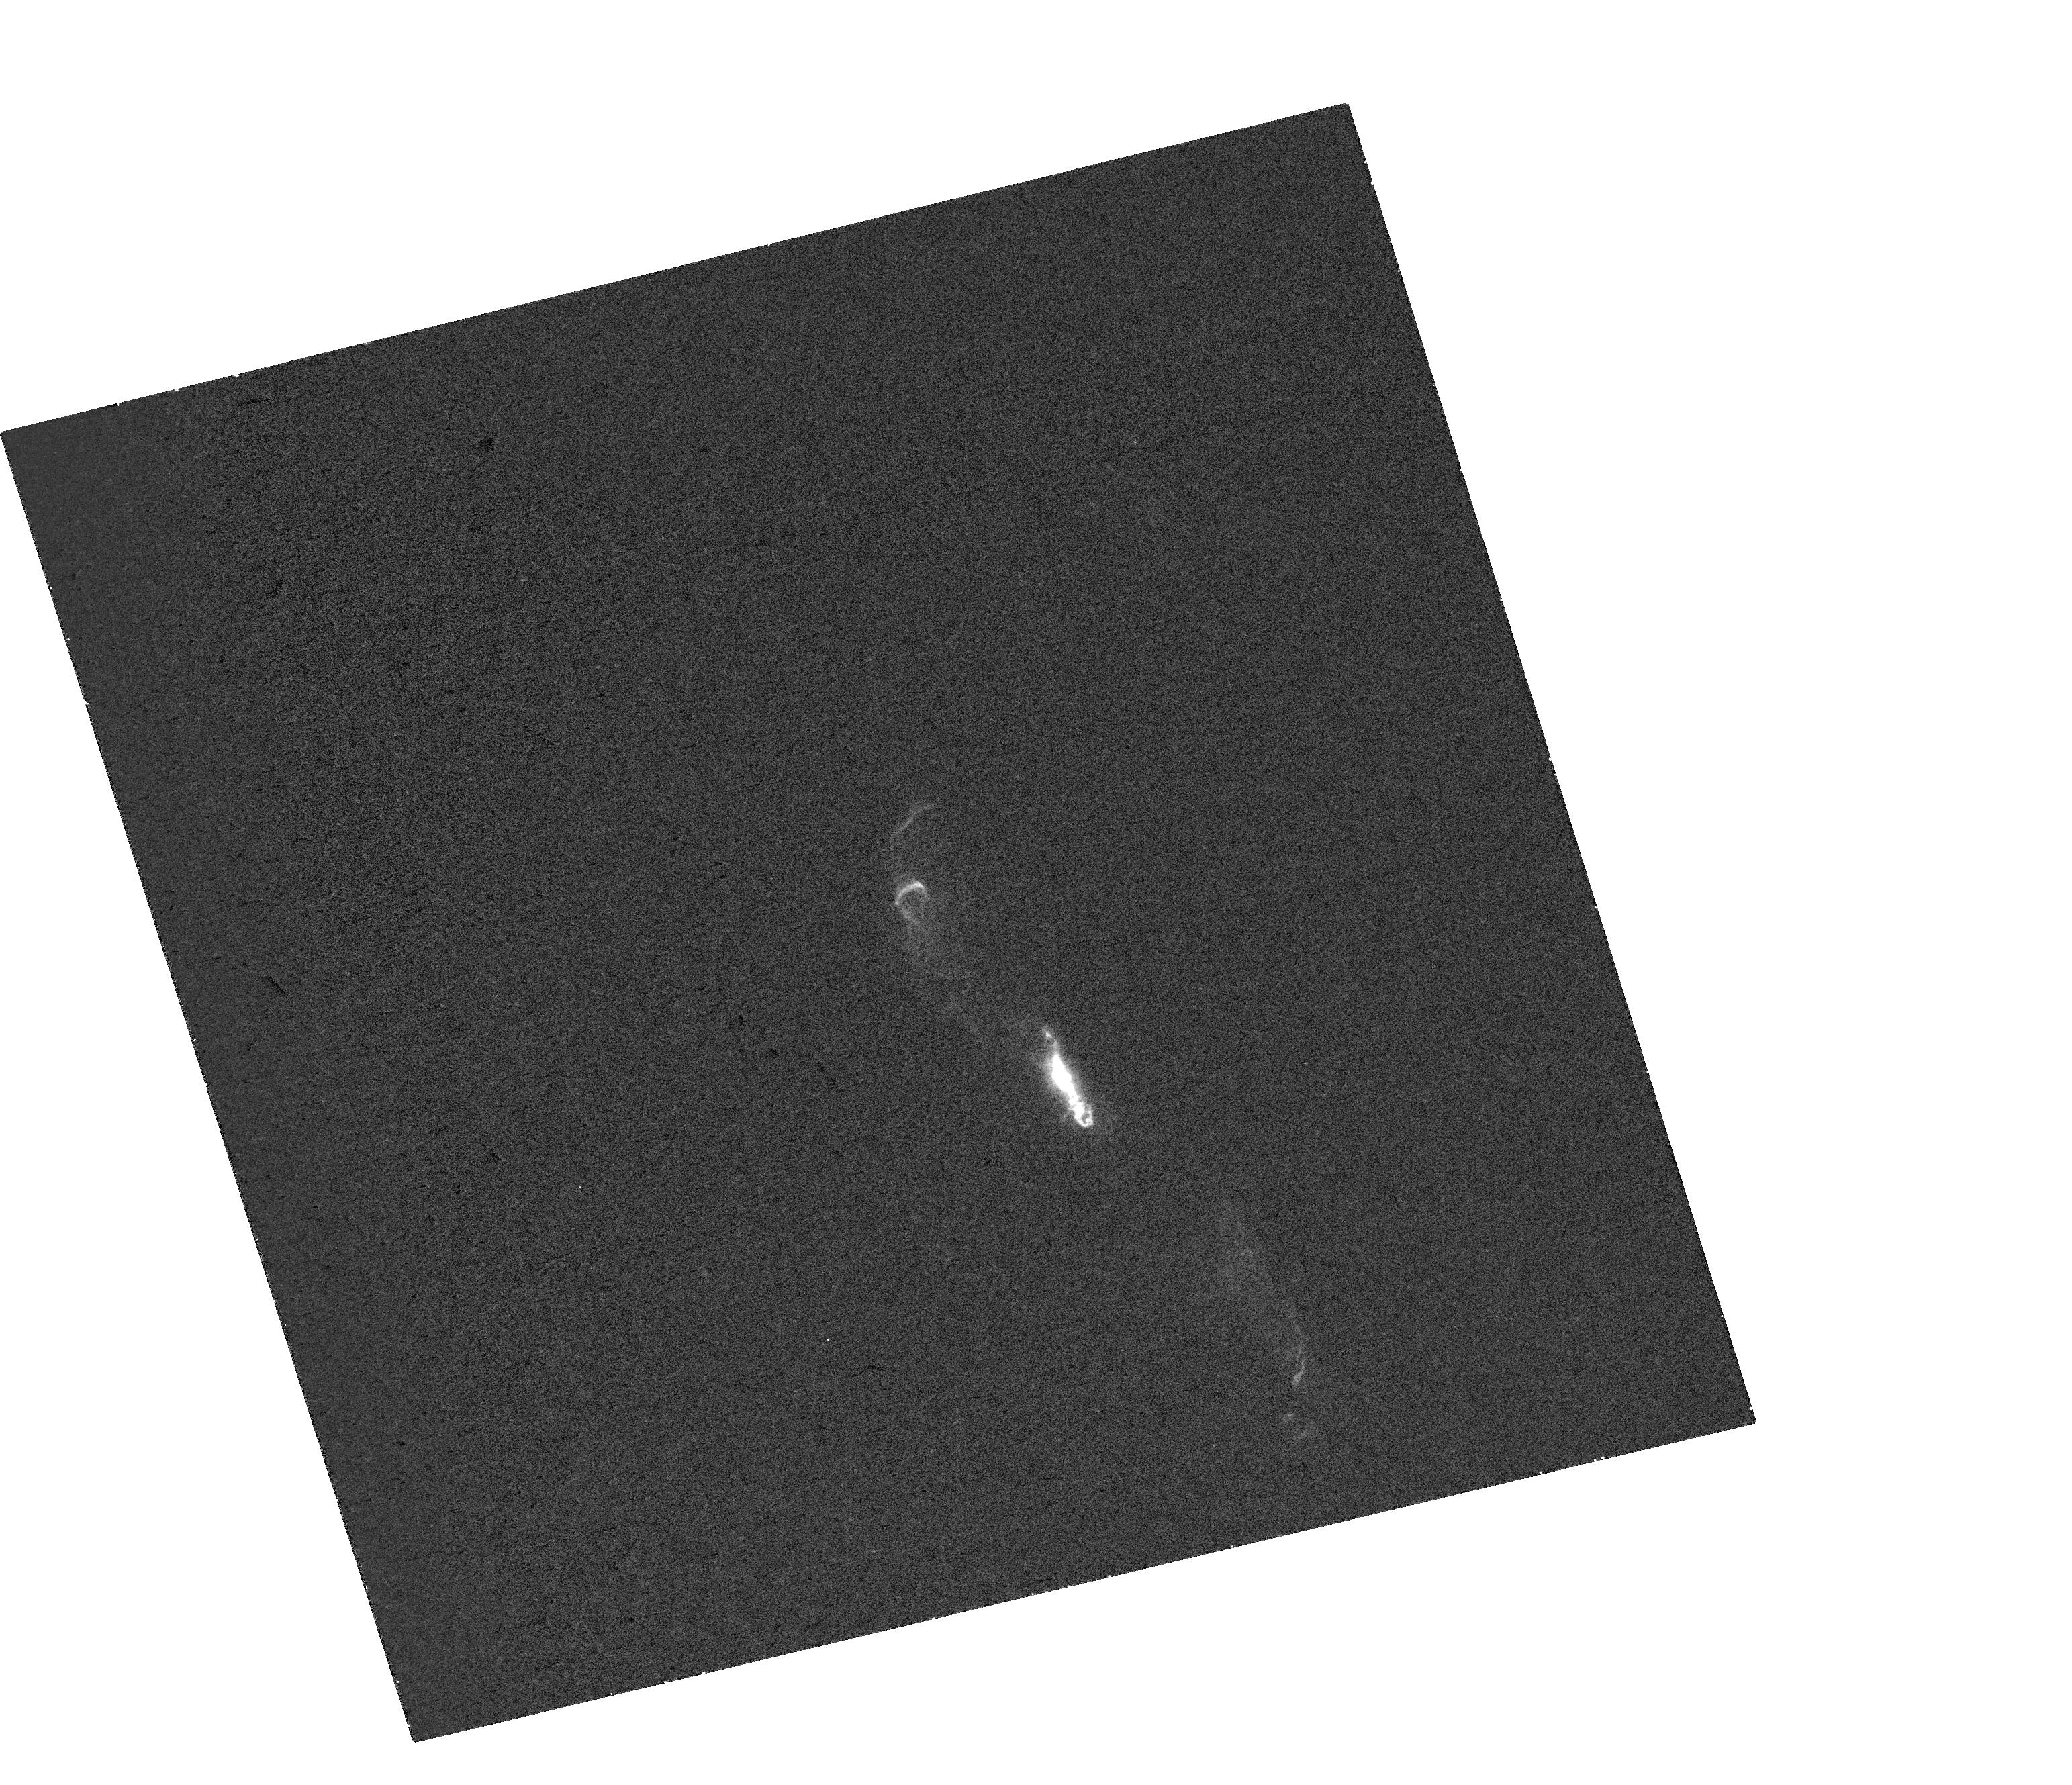
Target: V-R-AQR
Instrument: WFC3/UVIS
Filter: FQ232N
Exposure: 11 min
Observation ID: hst_16312_a1_wfc3_uvis_fq232n_ieaoa1

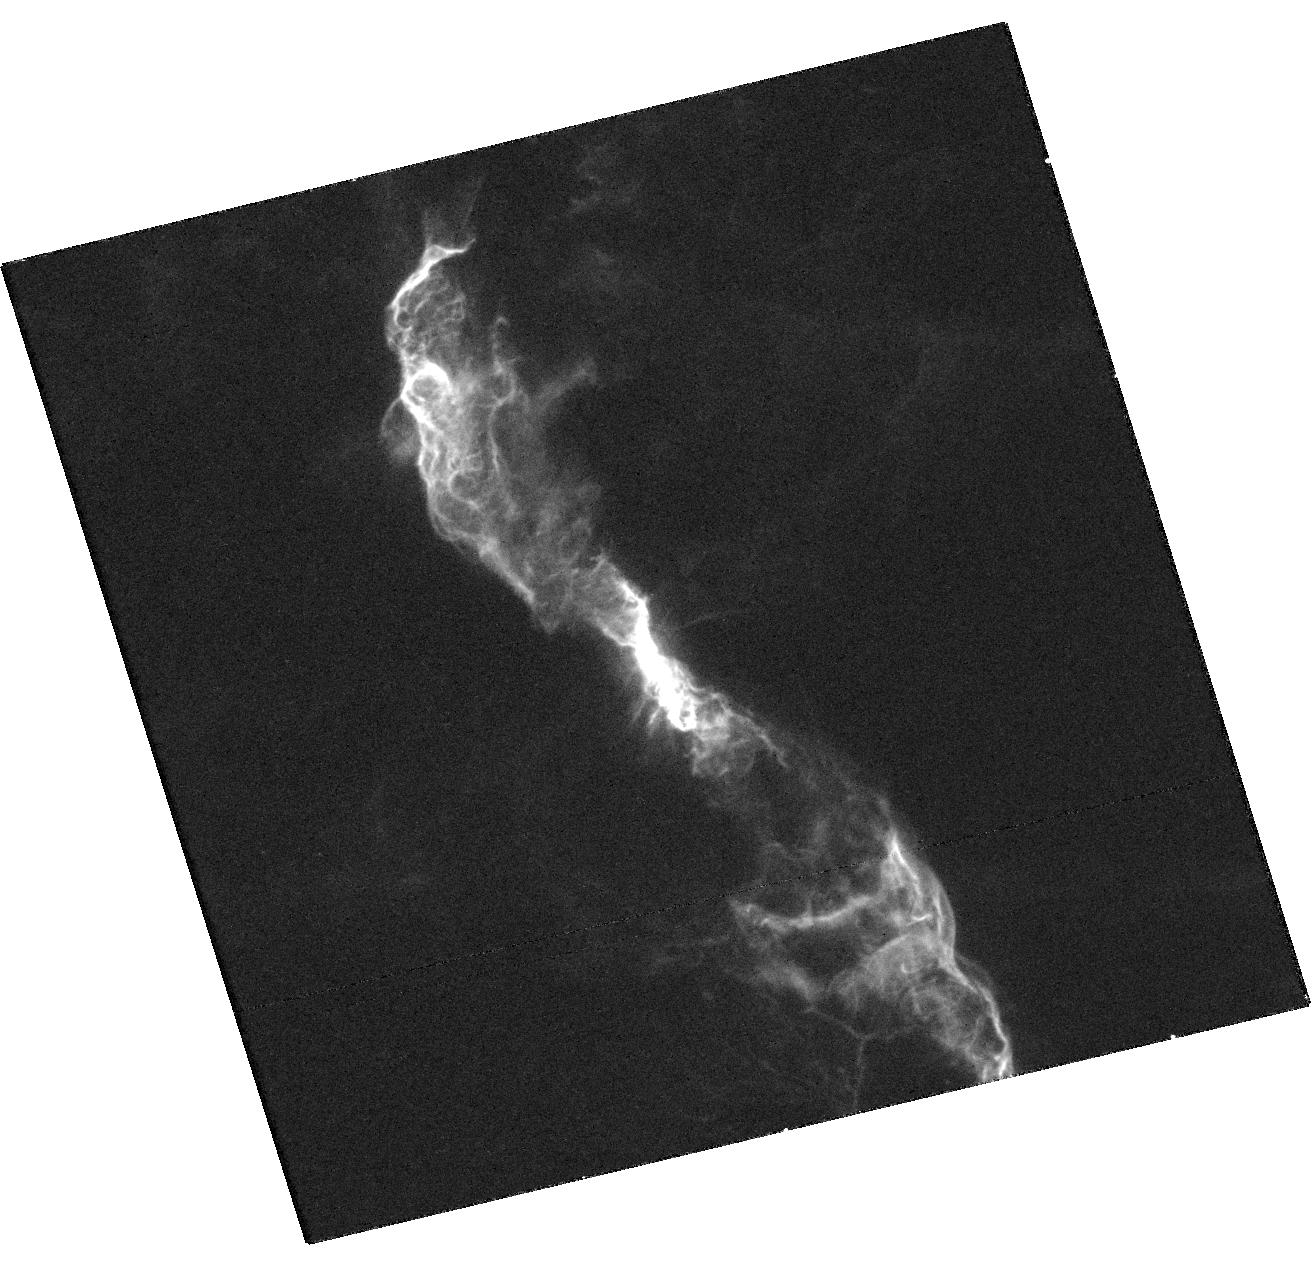
Target: V-R-AQR
Instrument: WFC3/UVIS
Filter: F373N
Exposure: 23 min
Observation ID: hst_16312_01_wfc3_uvis_f373n_ieao01

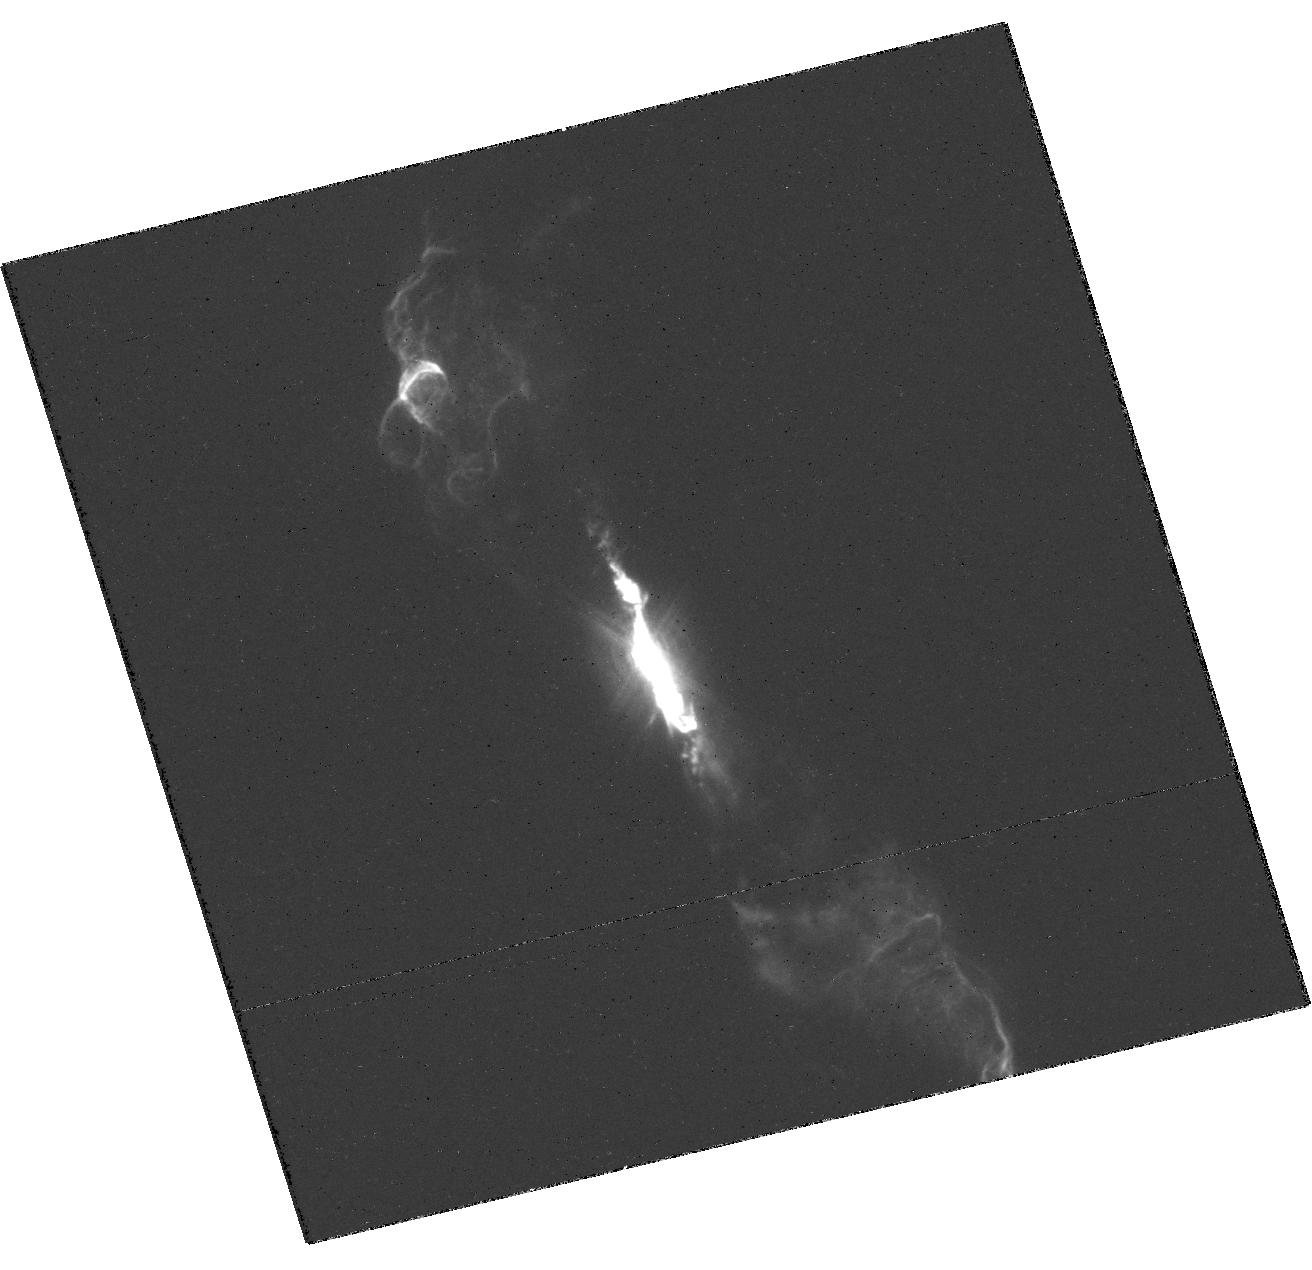
Target: V-R-AQR
Instrument: WFC3/UVIS
Filter: F502N
Exposure: 18 min
Observation ID: hst_16312_01_wfc3_uvis_f502n_ieao01

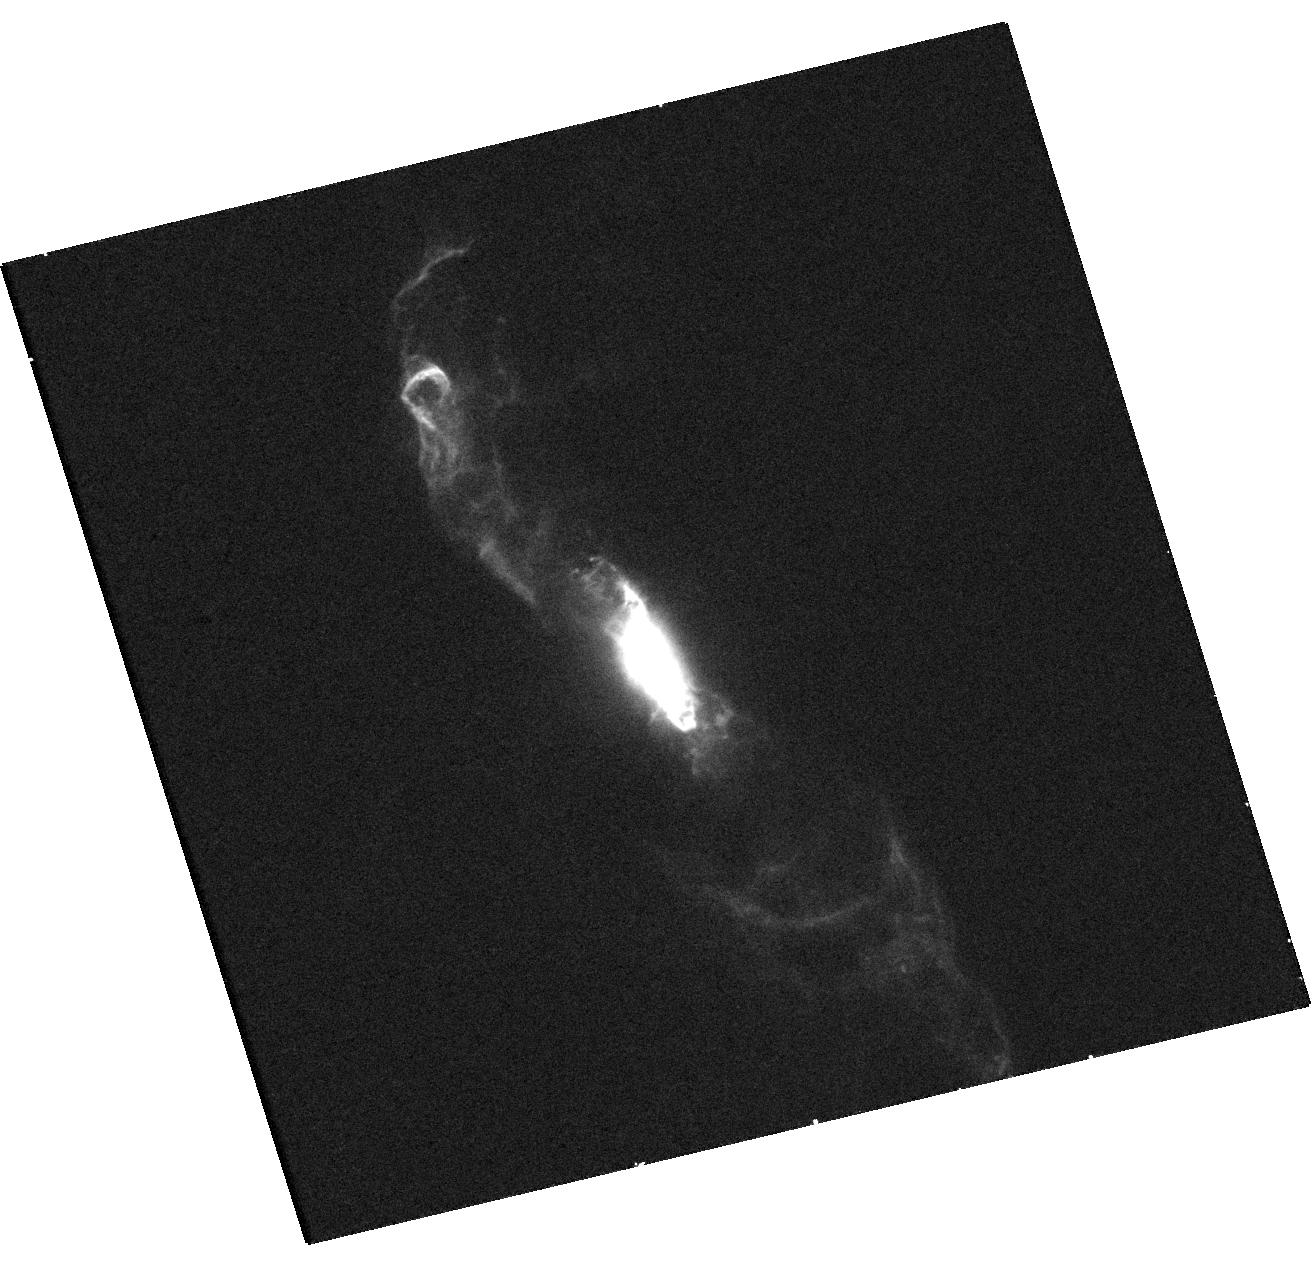
Target: V-R-AQR
Instrument: WFC3/UVIS
Filter: F275W
Exposure: 13 min
Observation ID: hst_16312_01_wfc3_uvis_f275w_ieao01

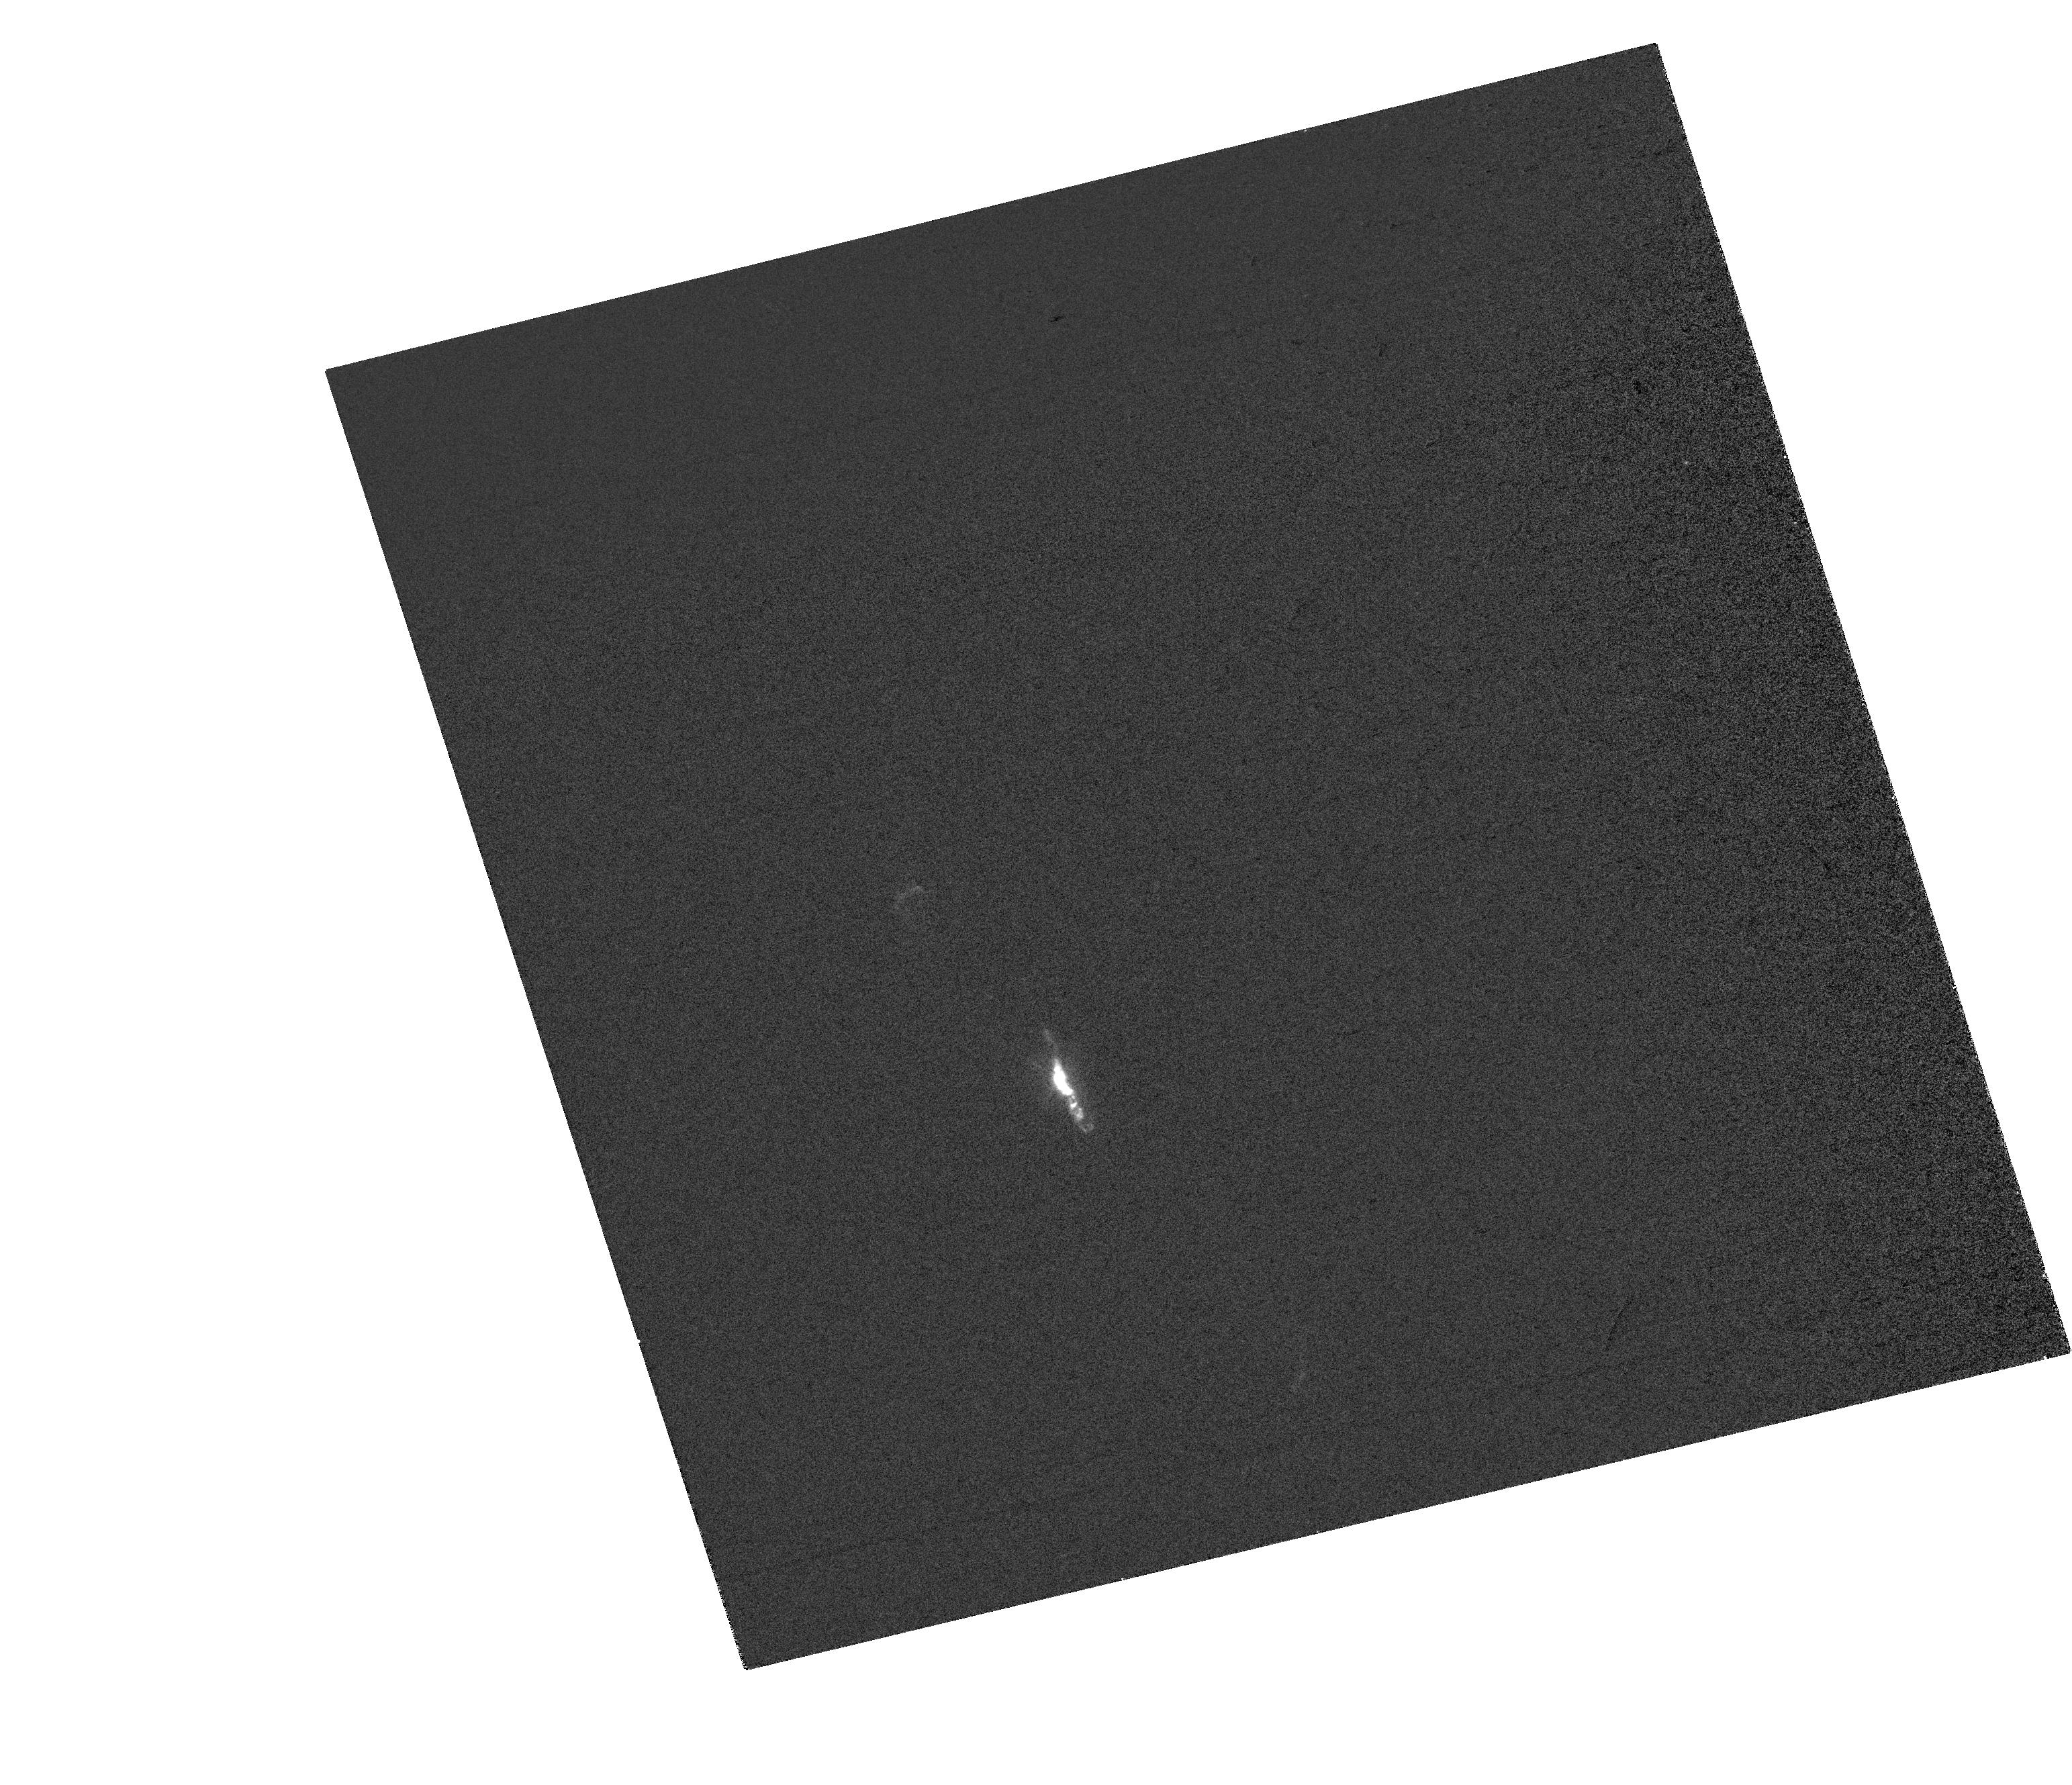
Target: V-R-AQR
Instrument: WFC3/UVIS
Filter: FQ437N
Exposure: 3 min
Observation ID: hst_16312_a1_wfc3_uvis_fq437n_ieaoa1

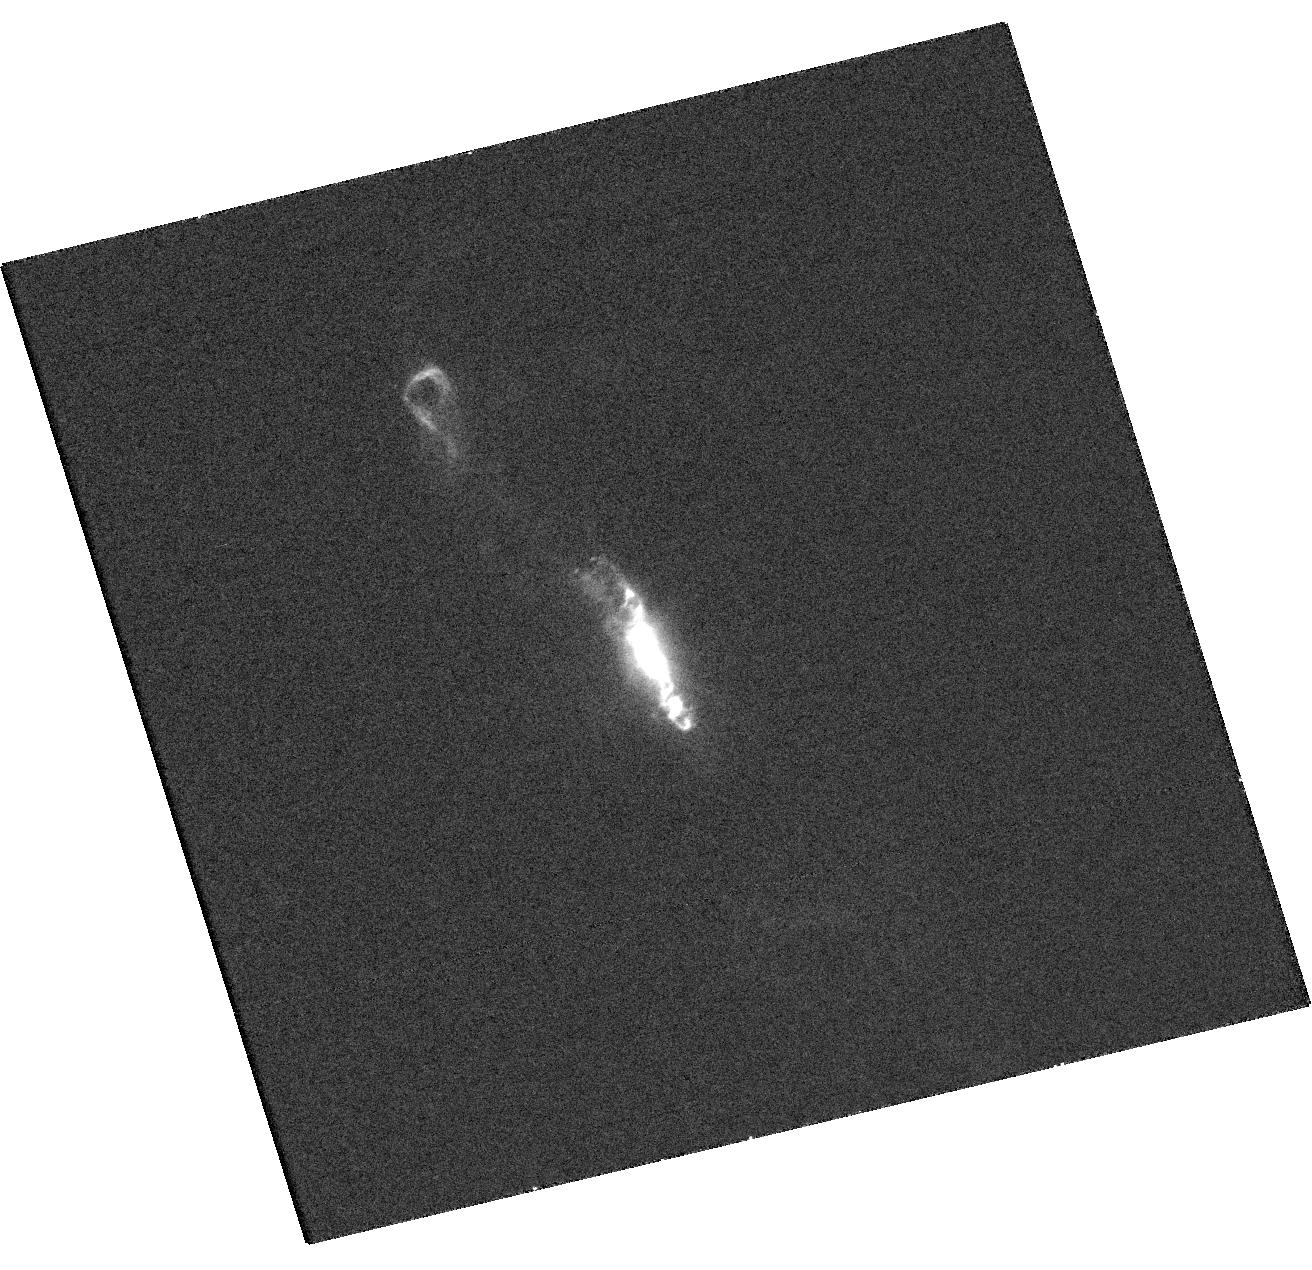
Target: V-R-AQR
Instrument: WFC3/UVIS
Filter: F280N
Exposure: 14 min
Observation ID: hst_16312_01_wfc3_uvis_f280n_ieao01

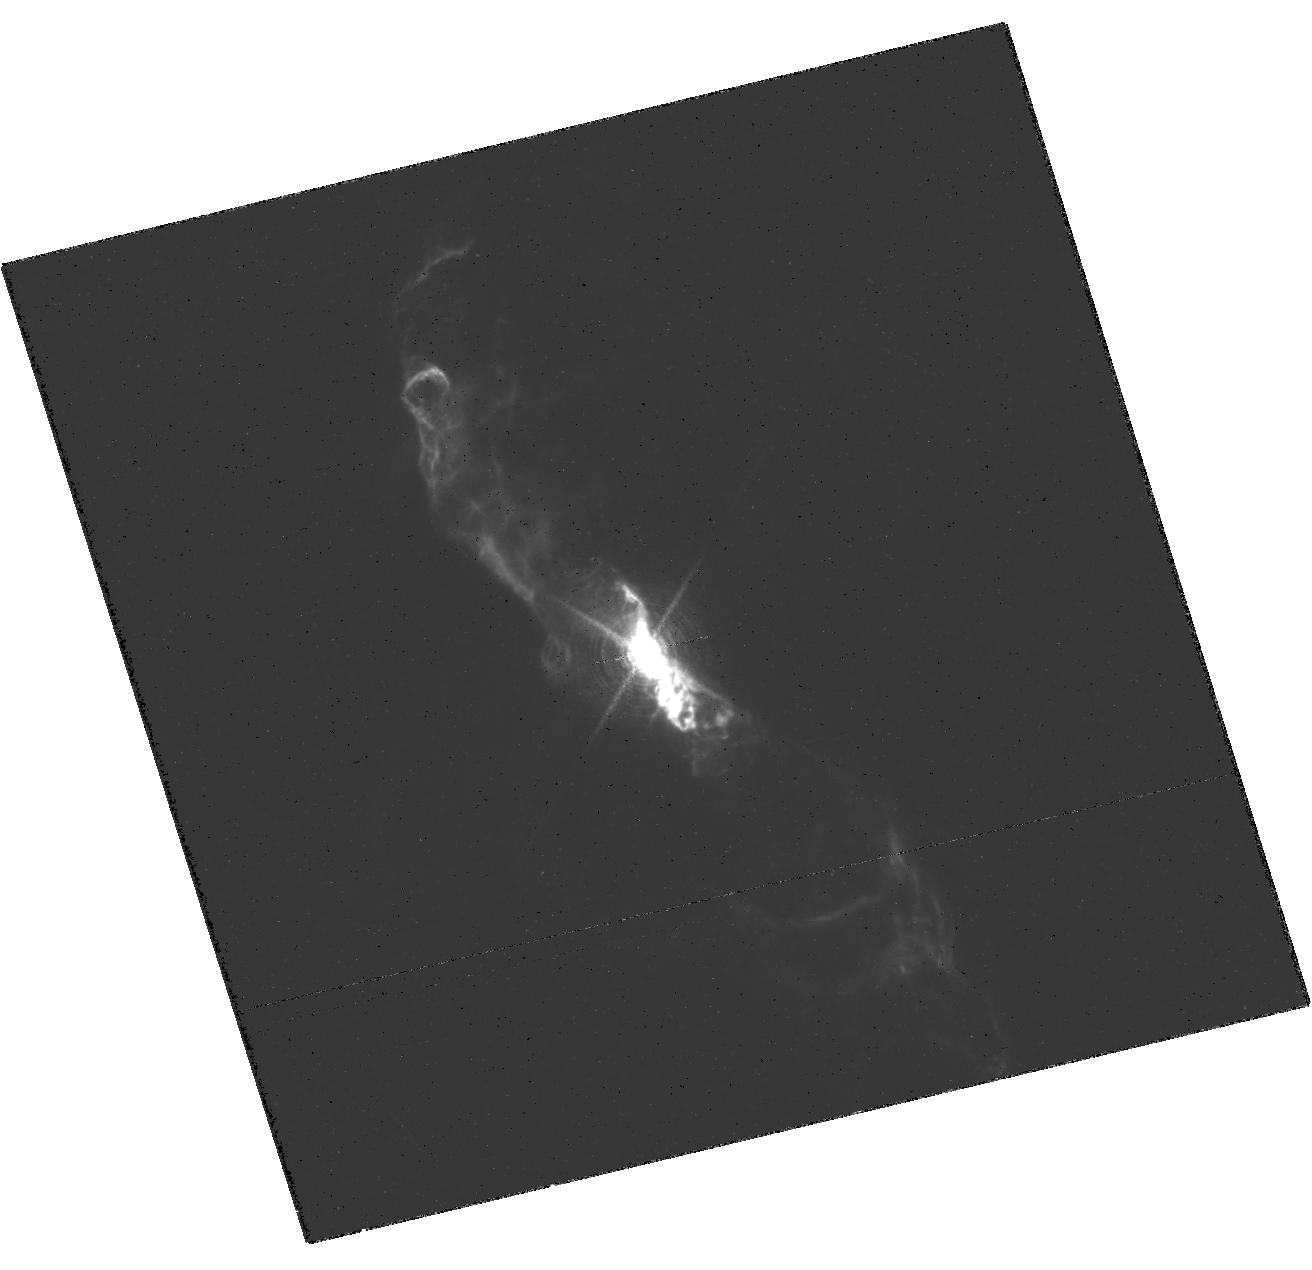
Target: V-R-AQR
Instrument: WFC3/UVIS
Filter: F656N
Exposure: 15 min
Observation ID: hst_16312_01_wfc3_uvis_f656n_ieao01

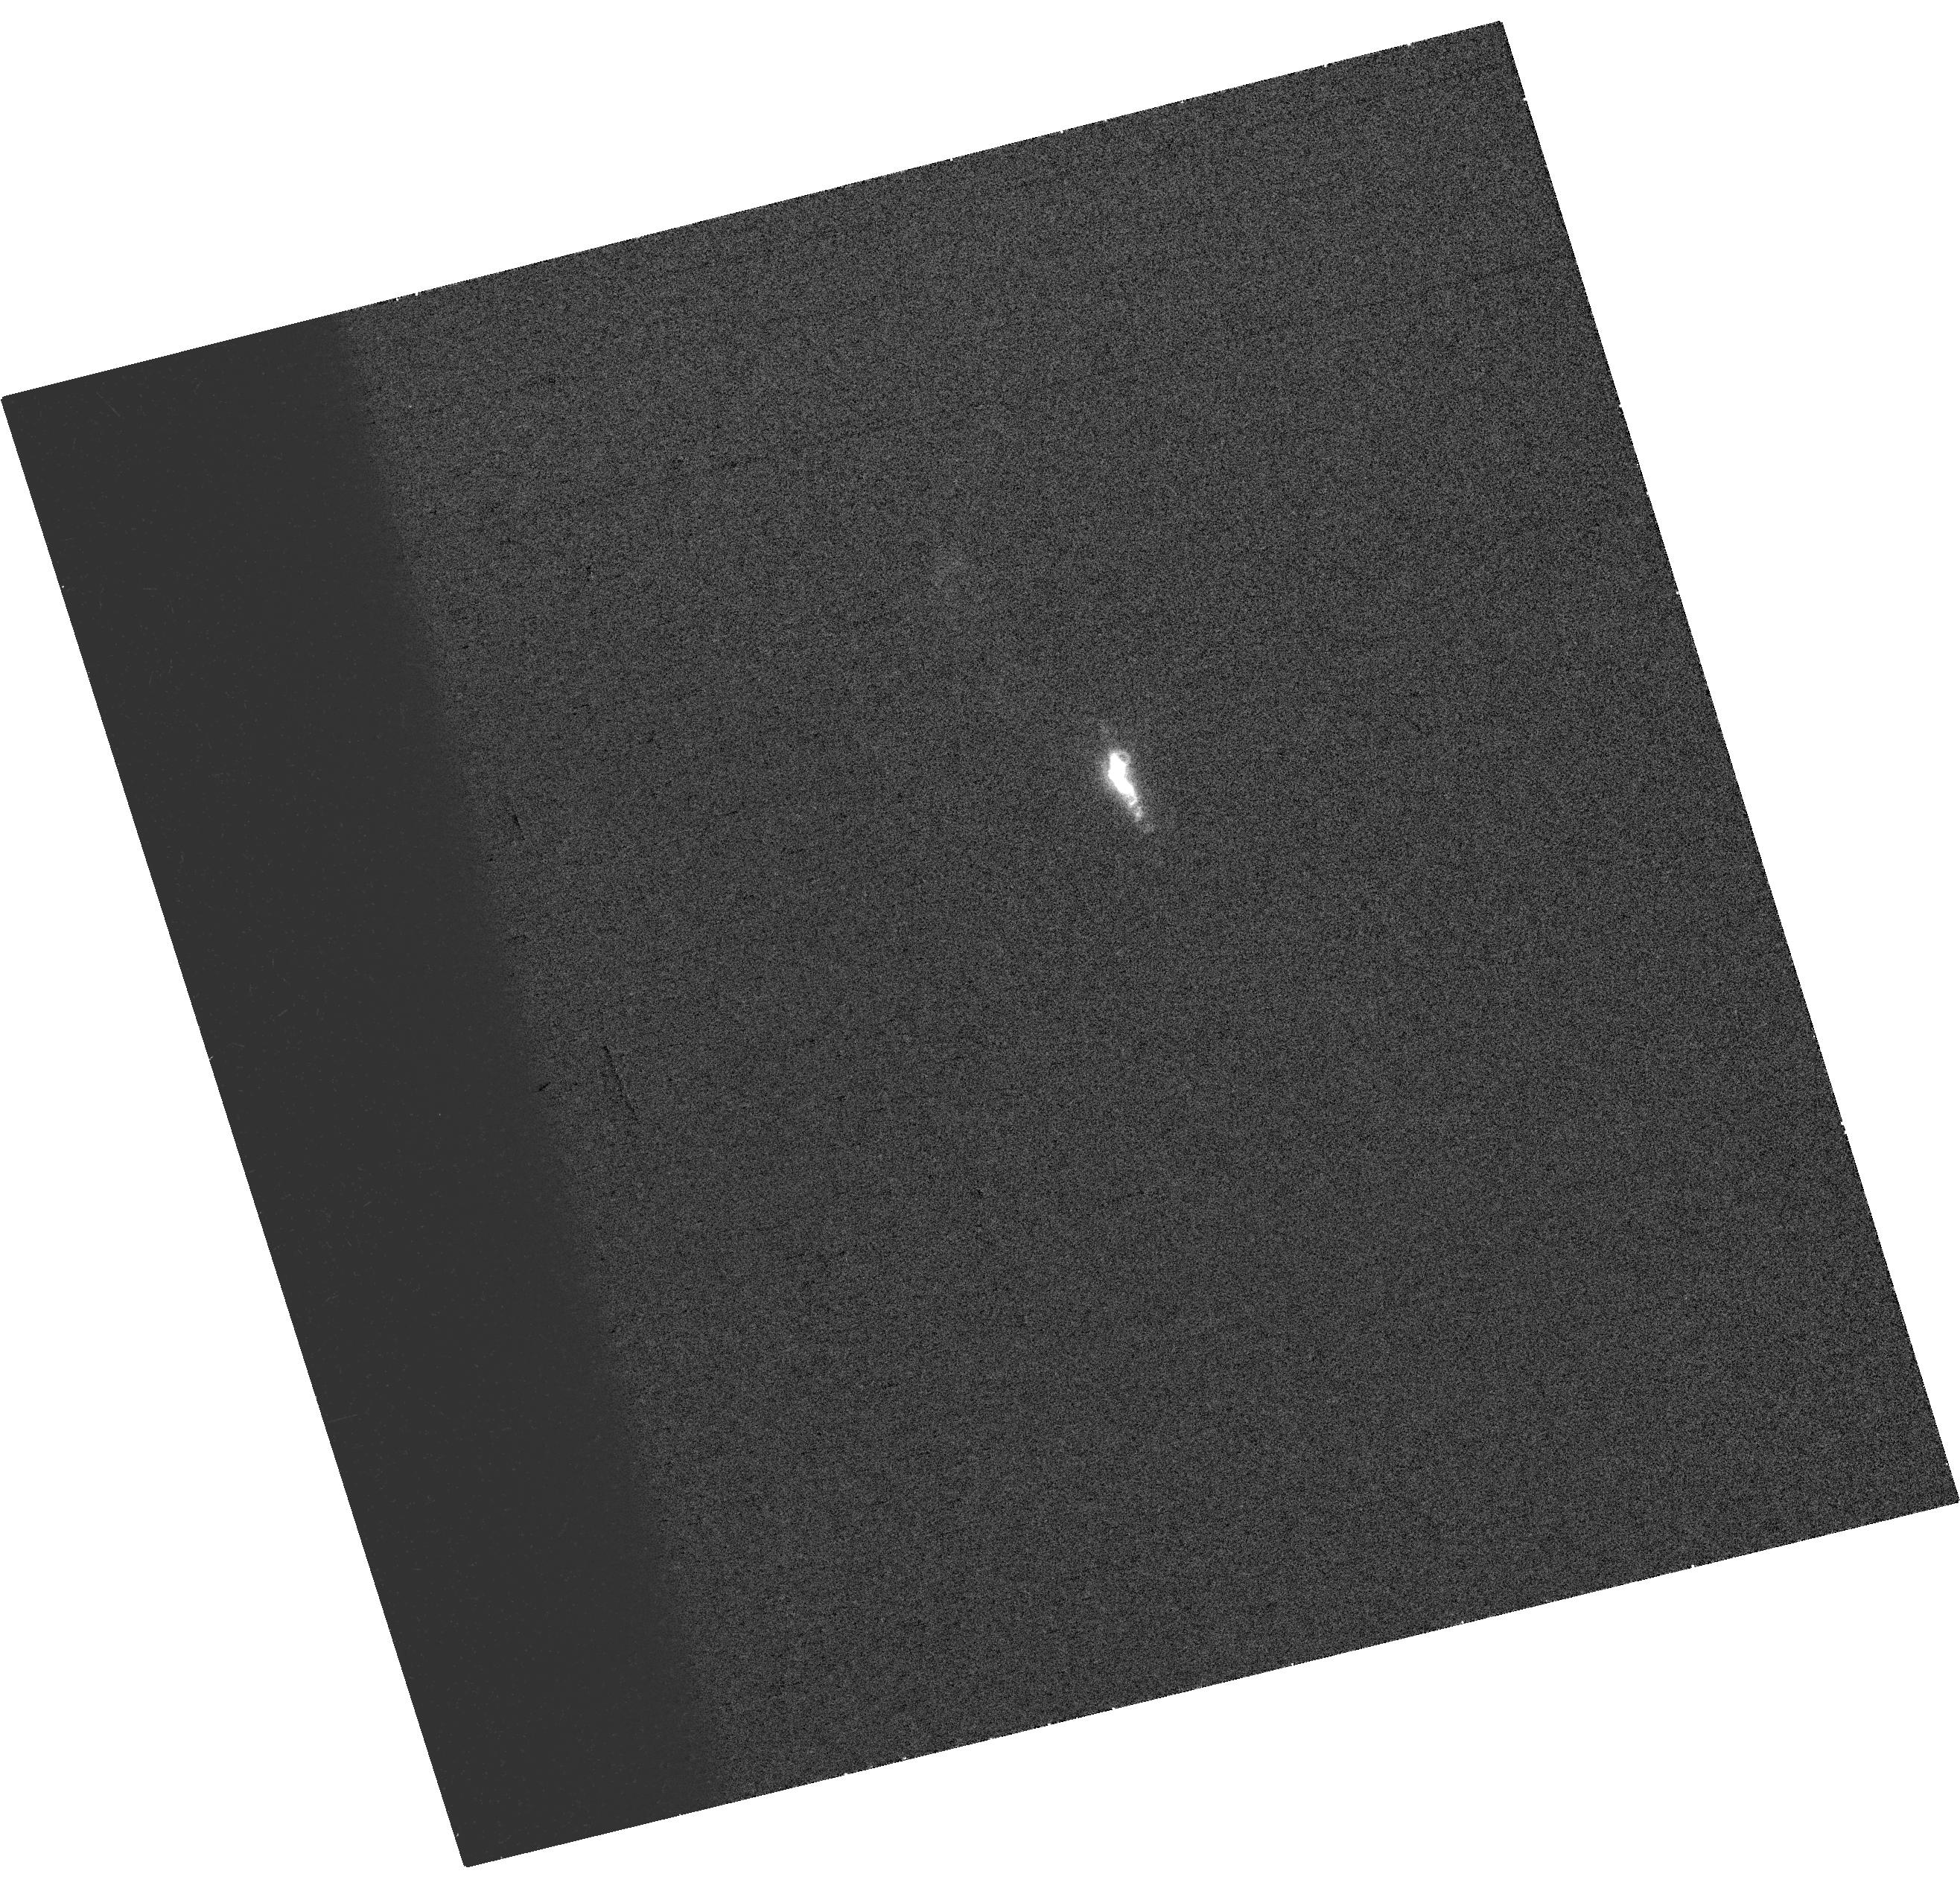
Target: V-R-AQR
Instrument: WFC3/UVIS
Filter: FQ243N
Exposure: 11 min
Observation ID: hst_16312_01_wfc3_uvis_fq243n_ieao01

EFFECTS OF RECENT PERIASTRON PASSAGE AND ECLIPSE IN THE SYMBIOTIC SYSTEM R AQR (PI: Karovska, Margarita)

We propose HST/WFC3 observations of the R Aqr symbiotic system, with joint Chandra and VLA observations, to carry out a high-angular resolution multiwavelength study of the binary environment and of the spatial and spectral characteristics and propagation of the ejecta resulting from the recent - earlier than expected - periastron passage of the WD accretor. The proposed observations follow up on the 2019 to early 2020 DDT/ToO HST+Chandra+VLA observations which show dramatic changes within 1" from the central binary since 2018, including newly ejected material obscuring the evolved Mira-type star and formation of a new jet. The observations are critical for studying the effects of the WD periastron passage, which include enhanced accretion and mass/jet ejections in this nearby symbiotic binary. These phenomena are observable only about twice a century, with the next periastron expected in about 40 years.